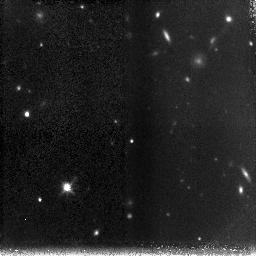
Target: HDFSOUTH-NIC-POS-3
Instrument: NICMOS/NIC3
Filter: F160W
Exposure: 1.5 h
Observation ID: n8r630010

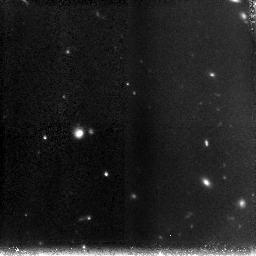
Target: HDFSOUTH-NIC-POS-4
Instrument: NICMOS/NIC3
Filter: F160W
Exposure: 1.5 h
Observation ID: n8r640010

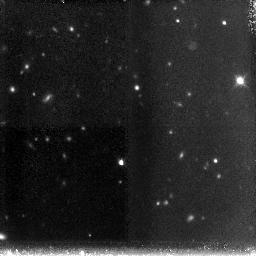
Target: HDFSOUTH-NIC-POS-8
Instrument: NICMOS/NIC3
Filter: F160W
Exposure: 1.5 h
Observation ID: n8r680010

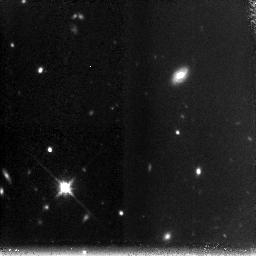
Target: HDFSOUTH-NIC-POS-6
Instrument: NICMOS/NIC3
Filter: F160W
Exposure: 1.5 h
Observation ID: n8r660010

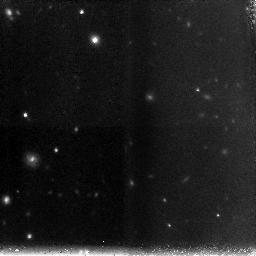
Target: HDFSOUTH-NIC-POS-7
Instrument: NICMOS/NIC3
Filter: F160W
Exposure: 1.5 h
Observation ID: n8r670010

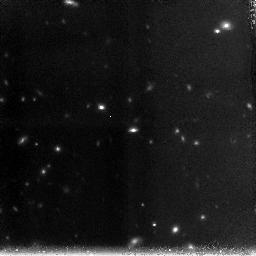
Target: HDFSOUTH-NIC-POS-5
Instrument: NICMOS/NIC3
Filter: F160W
Exposure: 1.5 h
Observation ID: n8r650010

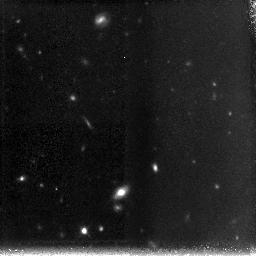
Target: HDFSOUTH-NIC-POS-2
Instrument: NICMOS/NIC3
Filter: F160W
Exposure: 1.5 h
Observation ID: n8r620010

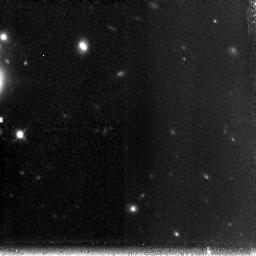
Target: HDFSOUTH-NIC-POS-1
Instrument: NICMOS/NIC3
Filter: F160W
Exposure: 1.5 h
Observation ID: n8r610010

Deep NICMOS imaging (PI: Franx, Marijn)

We have obtained ultra-deep Js, H, Ks imaging of the Hubble Deep Field South WFPC2 field with the VLT, in order to study high redshift galaxies. The Ks-band data are the deepest obtained to date in any field. We find that the population of Ks selected galaxies at z=2-4 in HDF-South differs in two important aspects from previous studies in HDF-North. First, we find several galaxies which are large and apparently regular in the rest-frame optical, with more complex rest- frame UV morphologies. These objects resemble large disk galaxies in the local Universe. Second, we have identified a population of galaxies with red J-K colors that are extremely faint in the rest-frame UV. The galaxies have ages of 0.5-2 Gyr and are highly clustered, and may be progenitors of nearby bulges and early-type galaxies. We propose to obtain a deep mosaic with the NICMOS/NIC3 camera in the H band, covering the WFPC2 field. The increased depth and spatial resolution of the NICMOS mosaic would allow us to determine the restframe optical morphologies of a large sample of high redshift galaxies, in order to study the relative distributions of young and old stars, to decompose the galaxies in bulges and disks, to measure scale lengths, and to model the stellar populations of the sub-components. The lack of large U- dropouts and red galaxies in HDF-North, and the need for larger samples call for the proposed imaging of HDF-South. We waive all prioprietary rights.